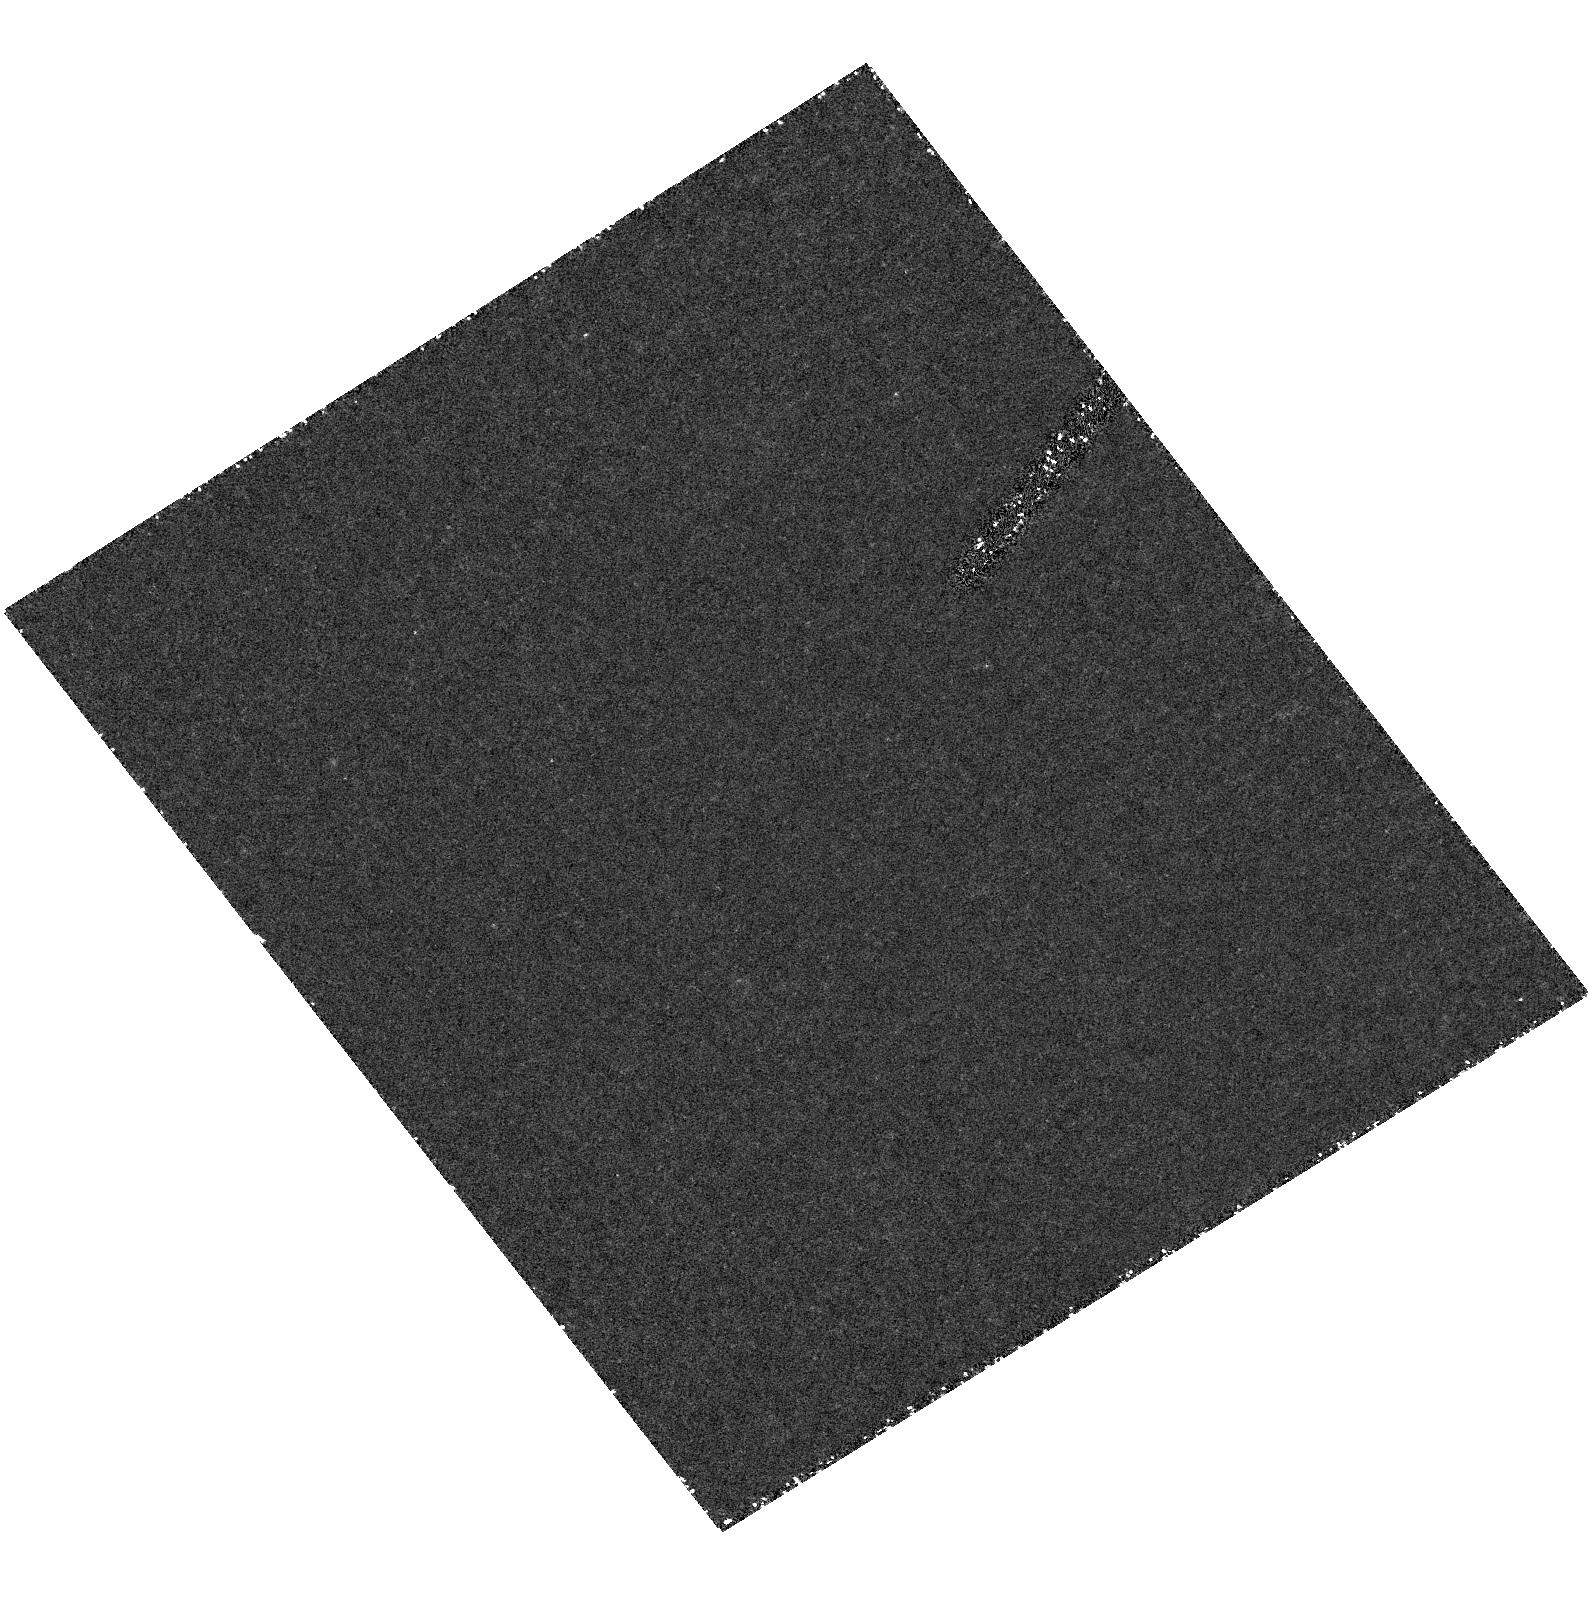
Target: B1450+333
Instrument: ACS/HRC
Filter: F330W
Exposure: 1.4 h
Observation ID: hst_9501_a4_acs_hrc_f330w_j8dfa4

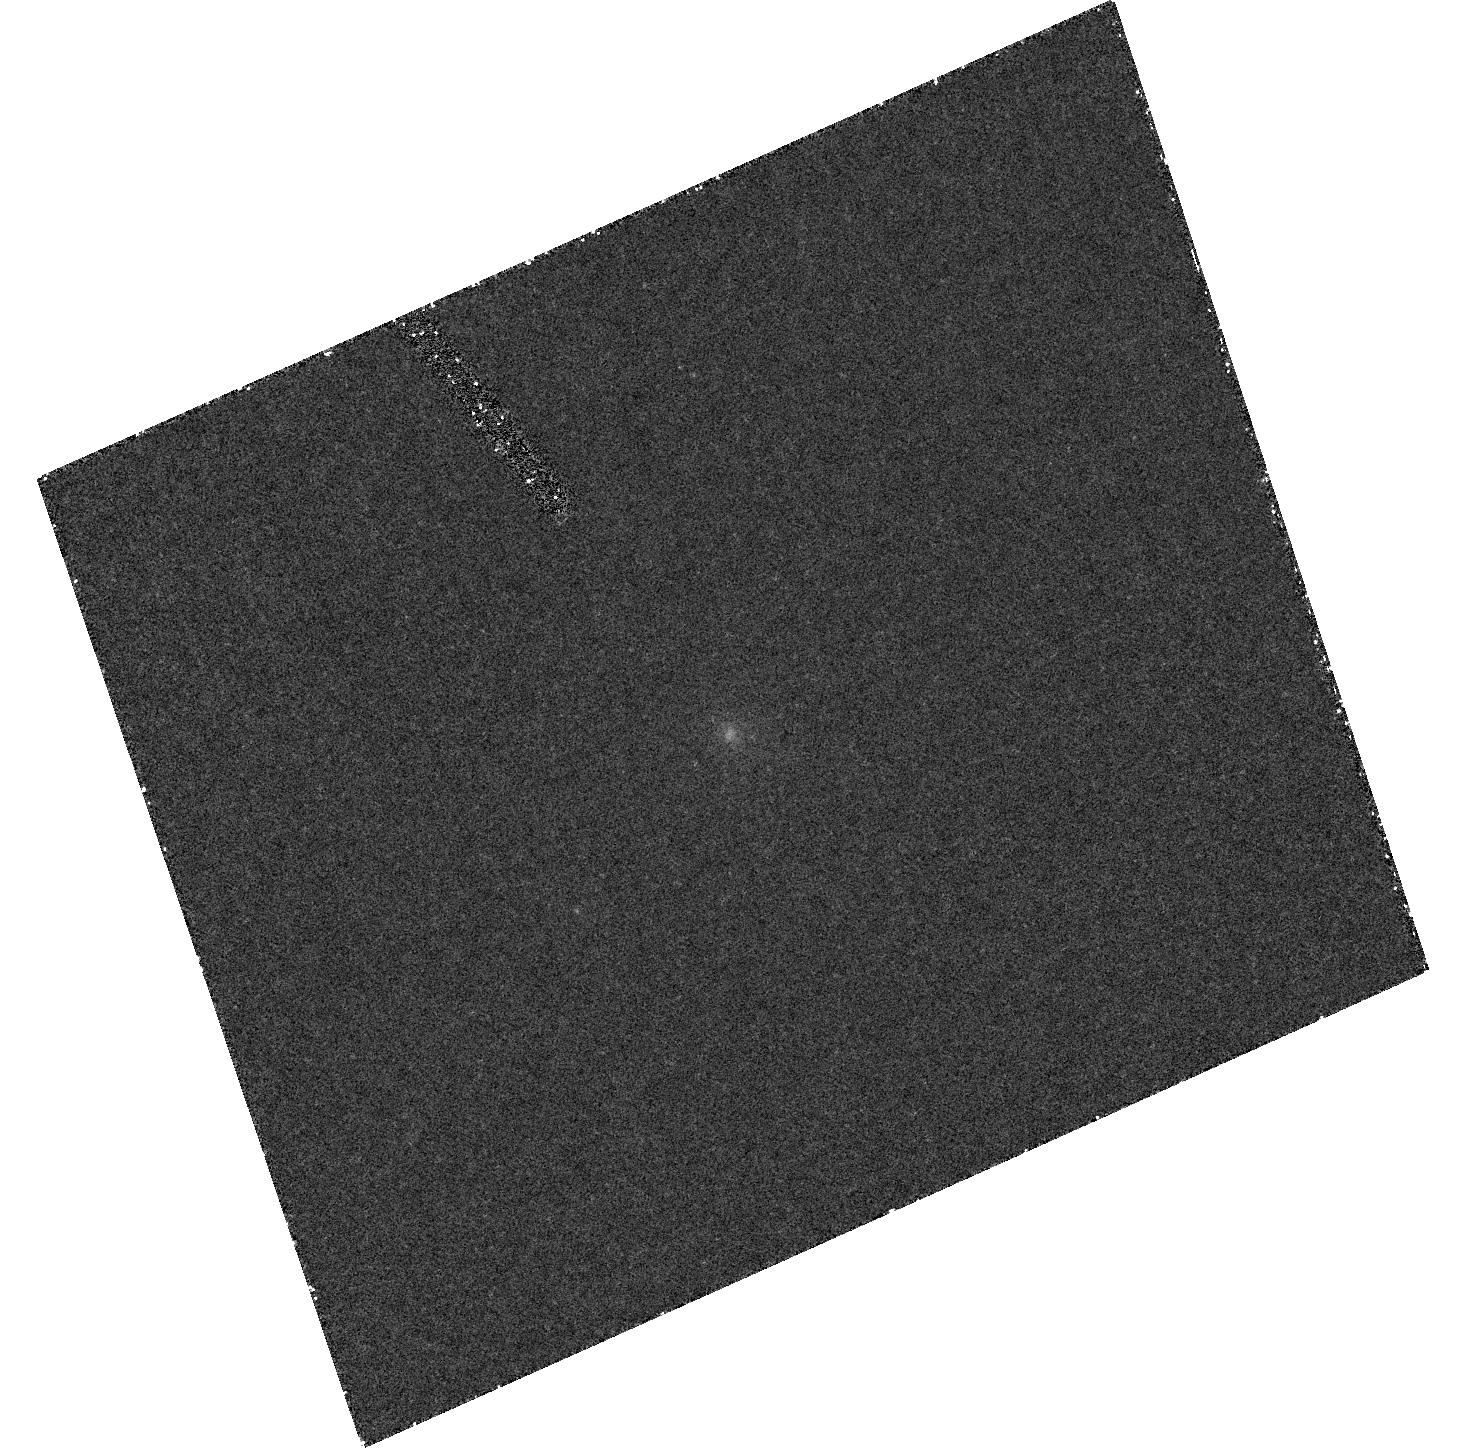
Target: B1245+676
Instrument: ACS/HRC
Filter: F330W
Exposure: 43 min
Observation ID: hst_9501_a3_acs_hrc_f330w_j8dfa3

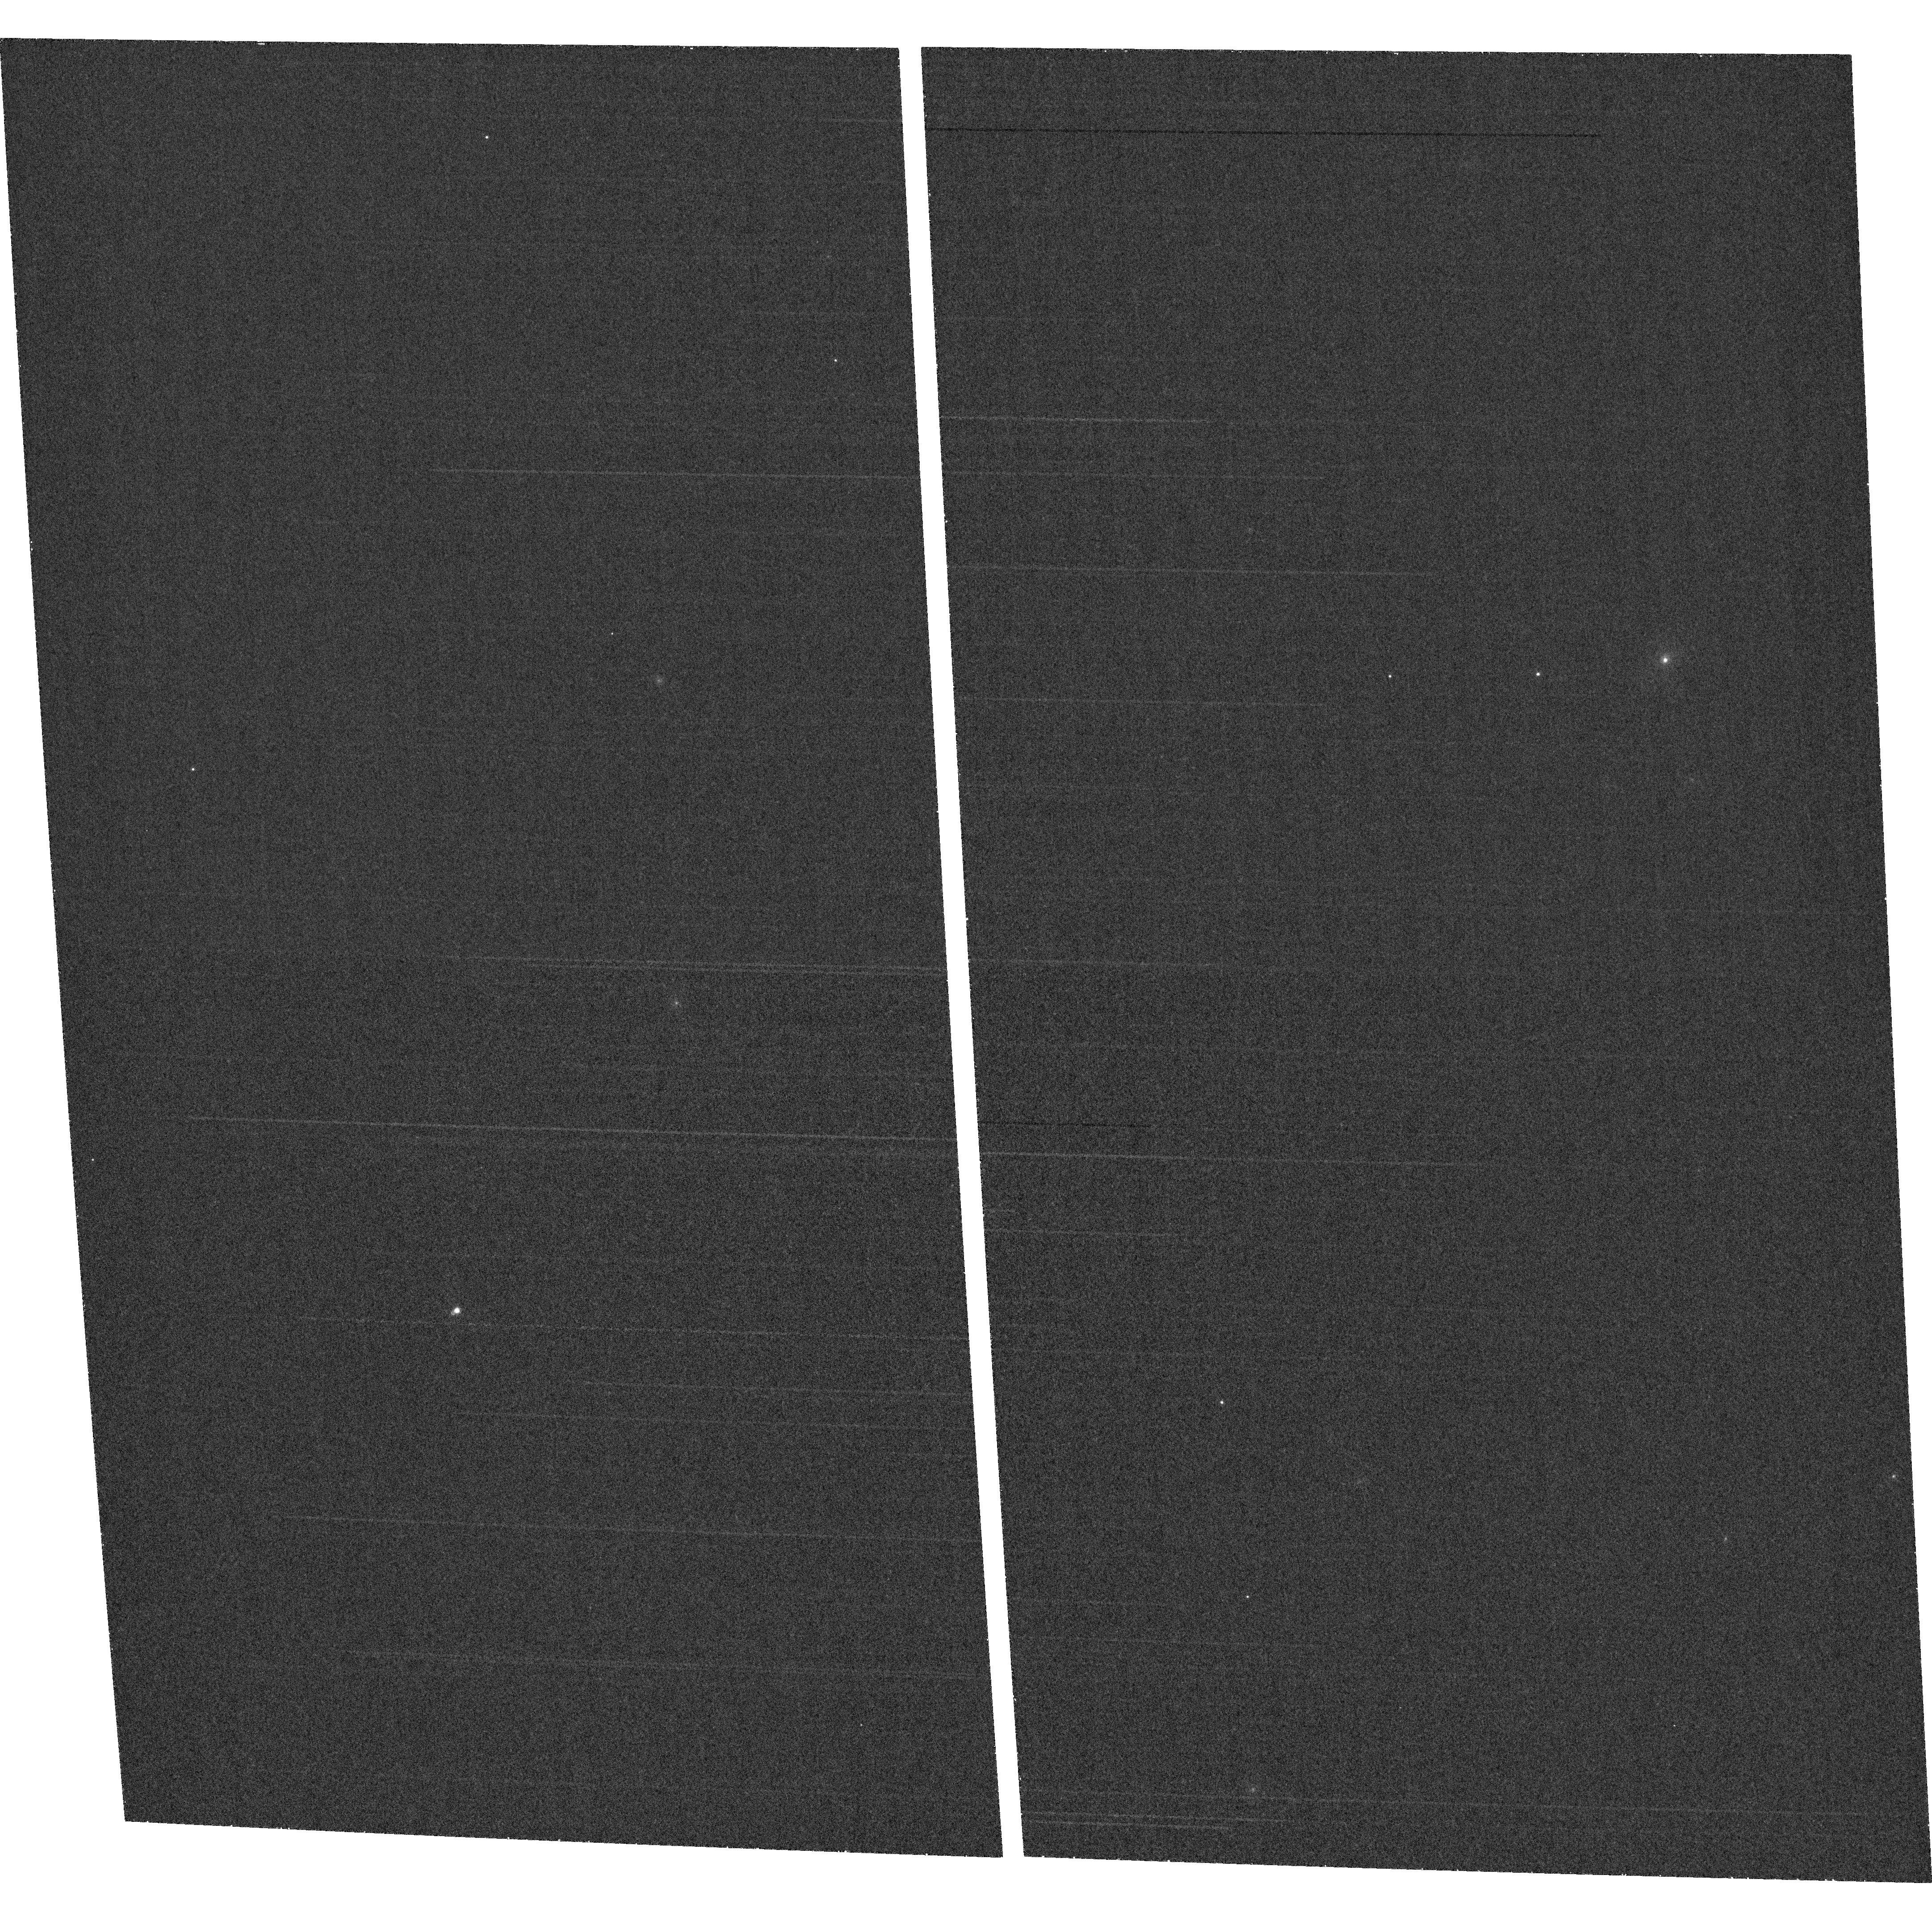
Target: field at RA 176.842°, Dec 35.019°
Instrument: ACS/WFC
Filter: F660N
Exposure: 30 min
Observation ID: hst_9501_a1_acs_wfc_f660n_j8dfa1

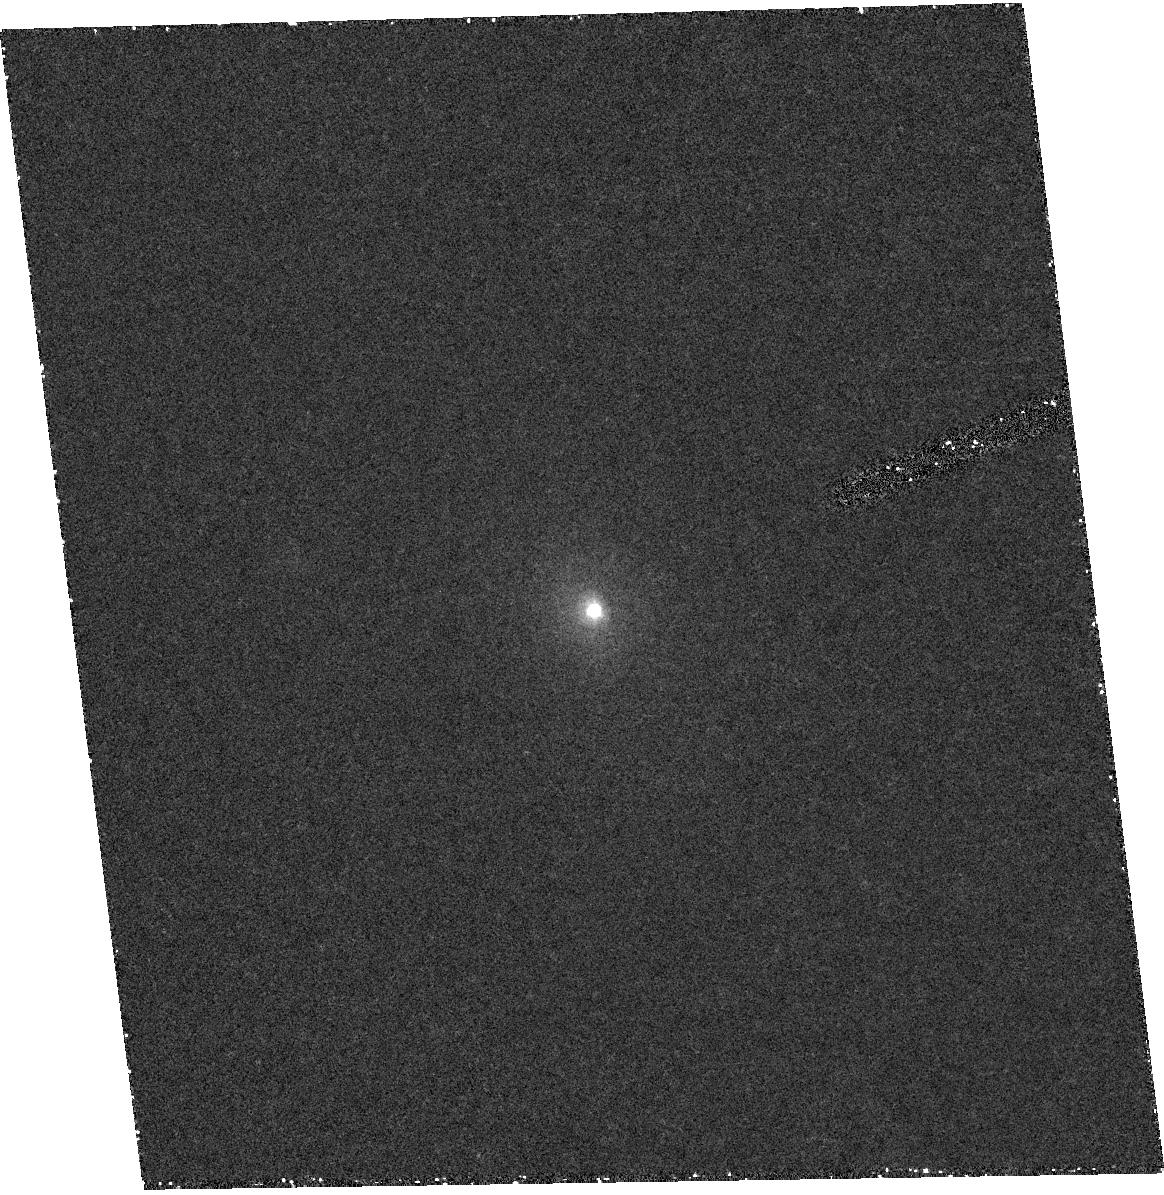
Target: B1144+352
Instrument: ACS/HRC
Filter: F330W
Exposure: 40 min
Observation ID: hst_9501_a1_acs_hrc_f330w_j8dfa1

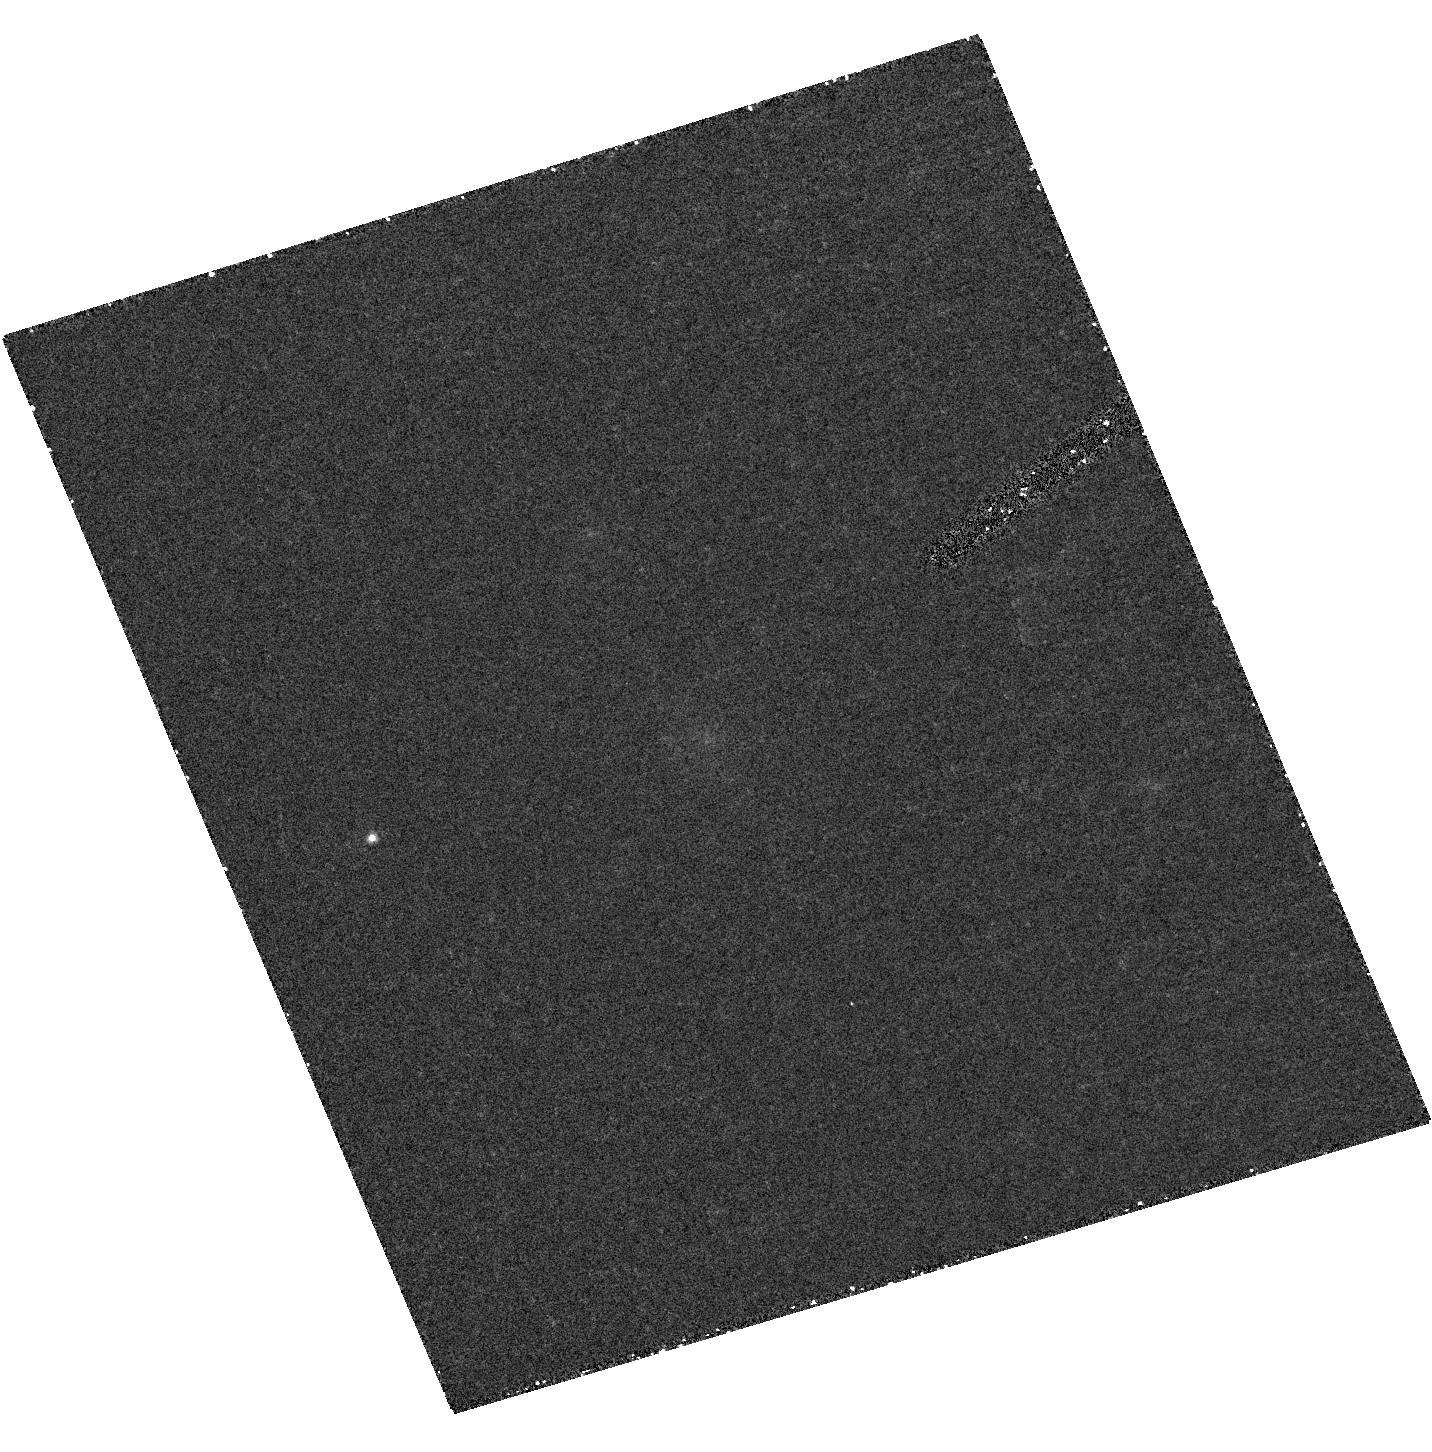
Target: 4C26.35
Instrument: ACS/HRC
Filter: F330W
Exposure: 40 min
Observation ID: hst_9501_52_acs_hrc_f330w_j8df52

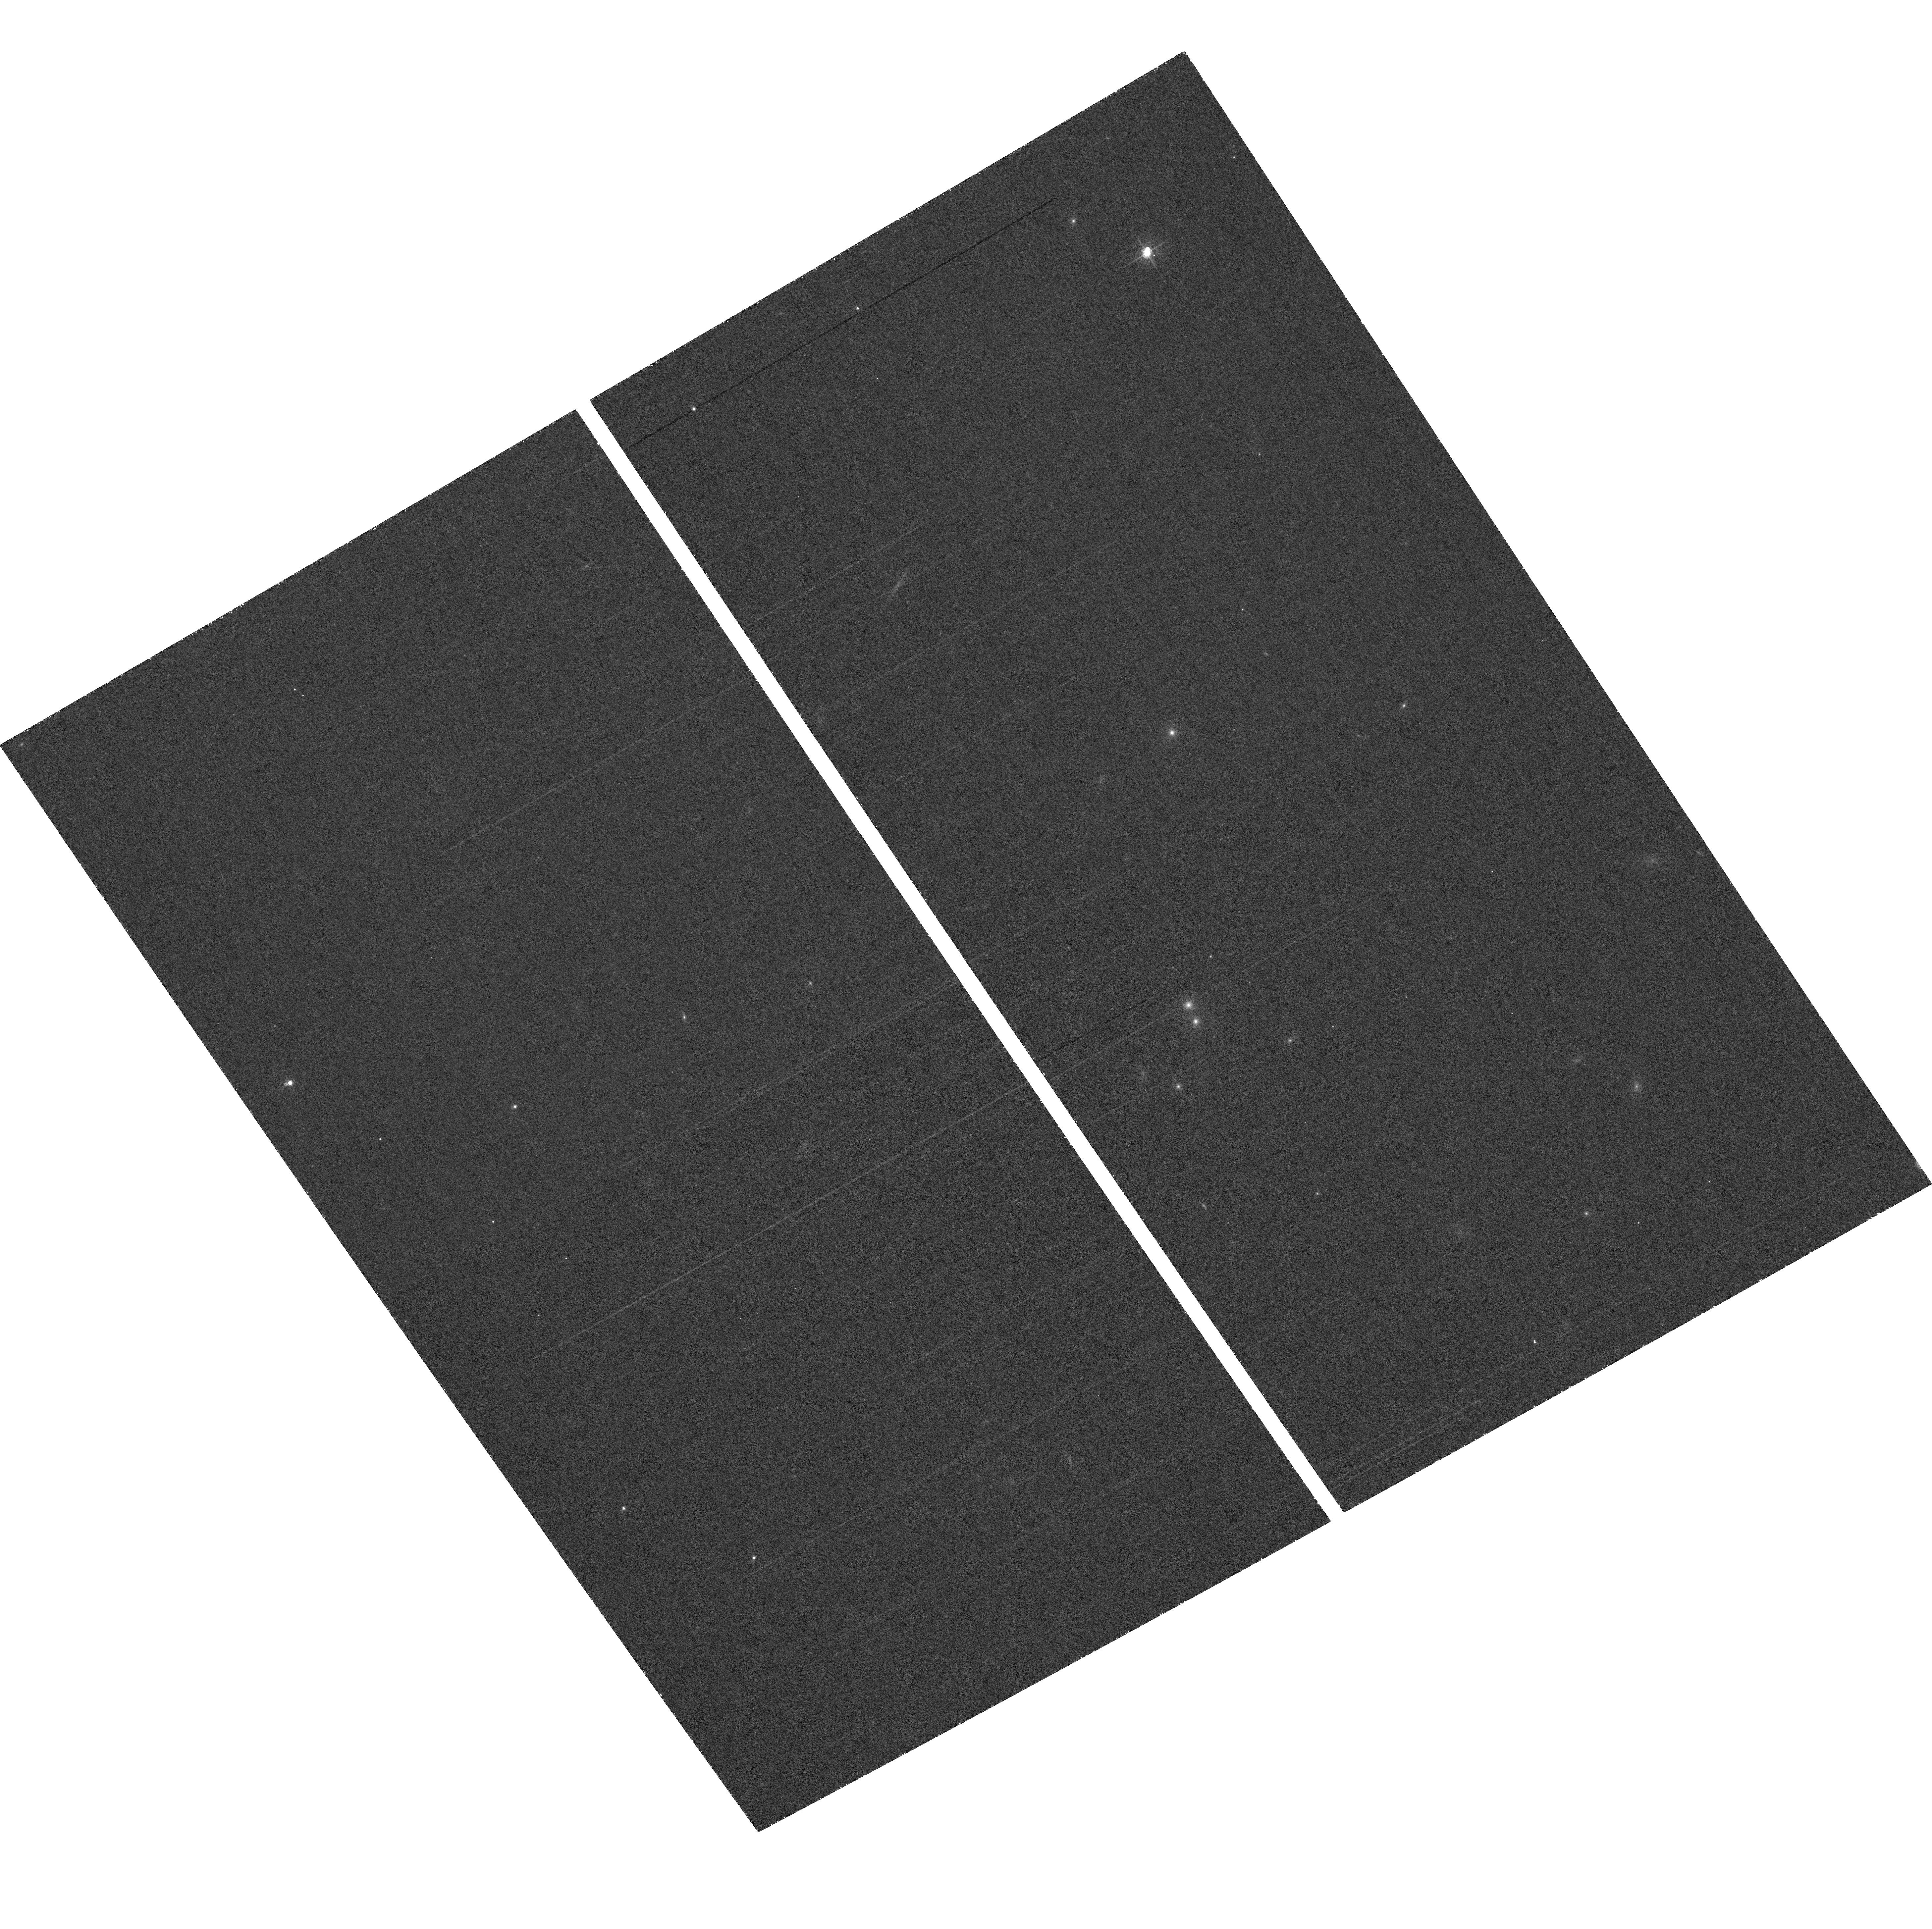
Target: field at RA 223.263°, Dec 33.148°
Instrument: ACS/WFC
Filter: F660N
Exposure: 1.3 h
Observation ID: hst_9501_a4_acs_wfc_f660n_j8dfa4

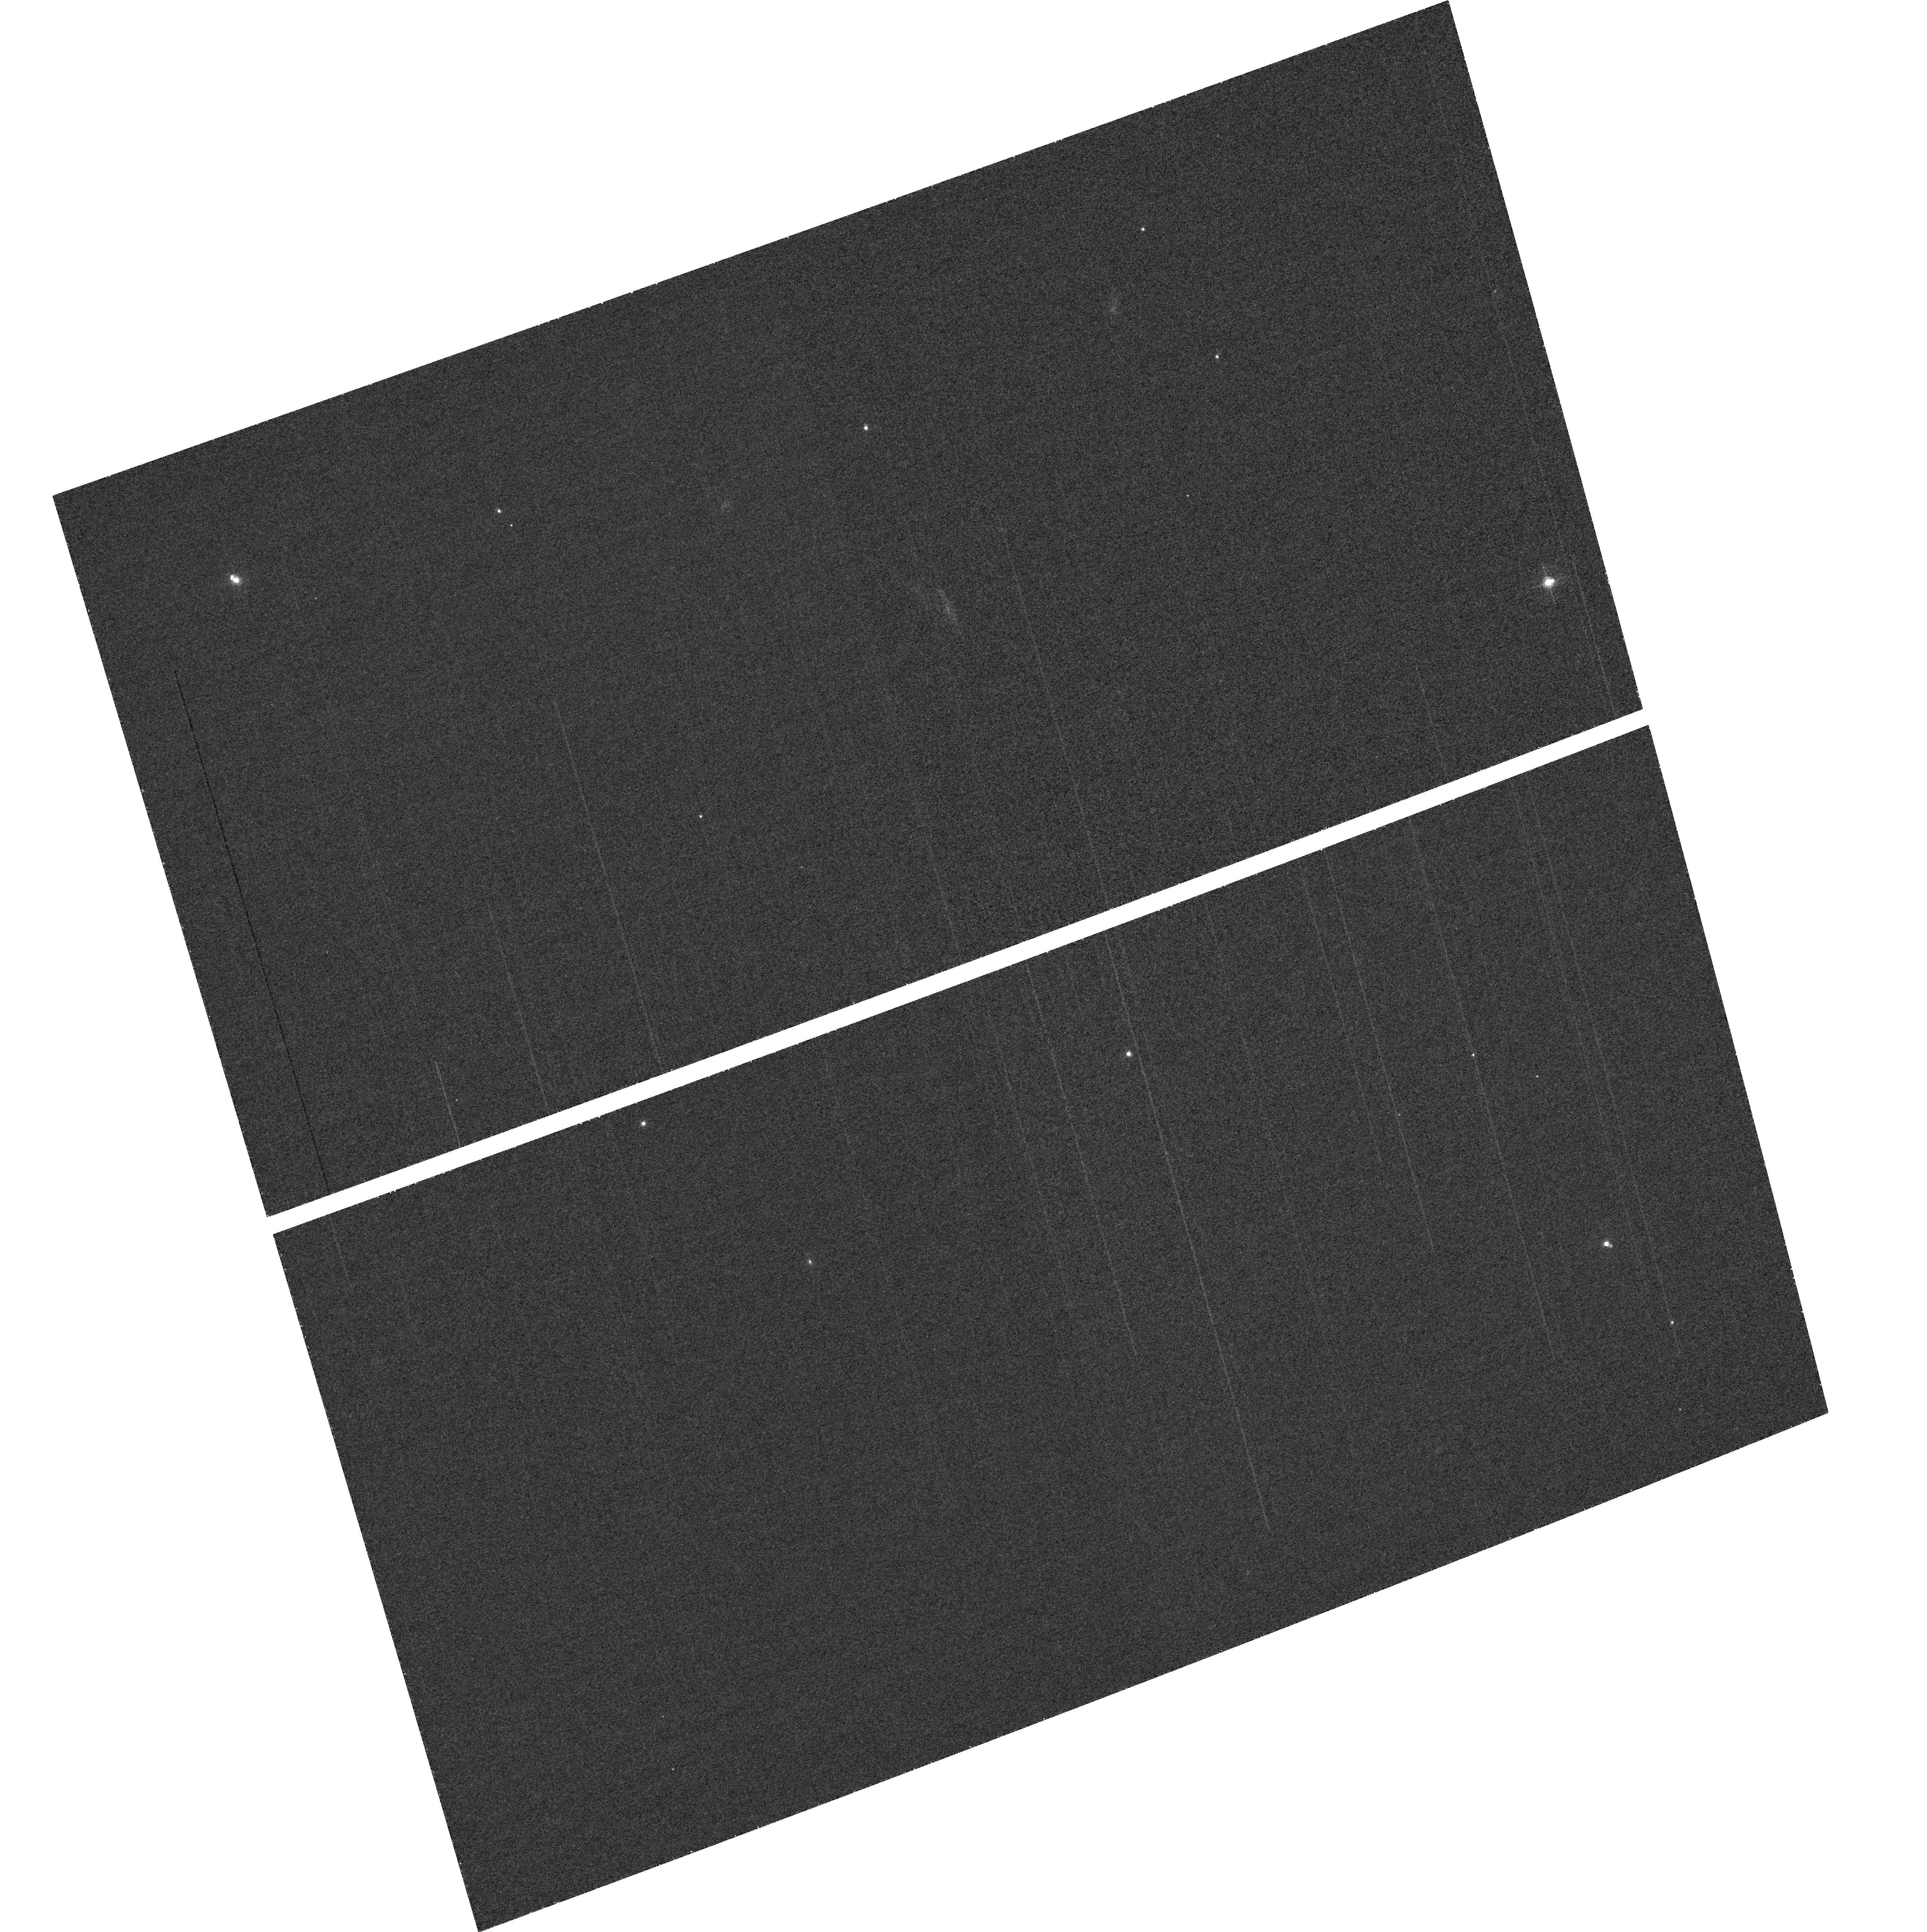
Target: field at RA 191.889°, Dec 67.388°
Instrument: ACS/WFC
Filter: F660N
Exposure: 34 min
Observation ID: hst_9501_a3_acs_wfc_f660n_j8dfa3

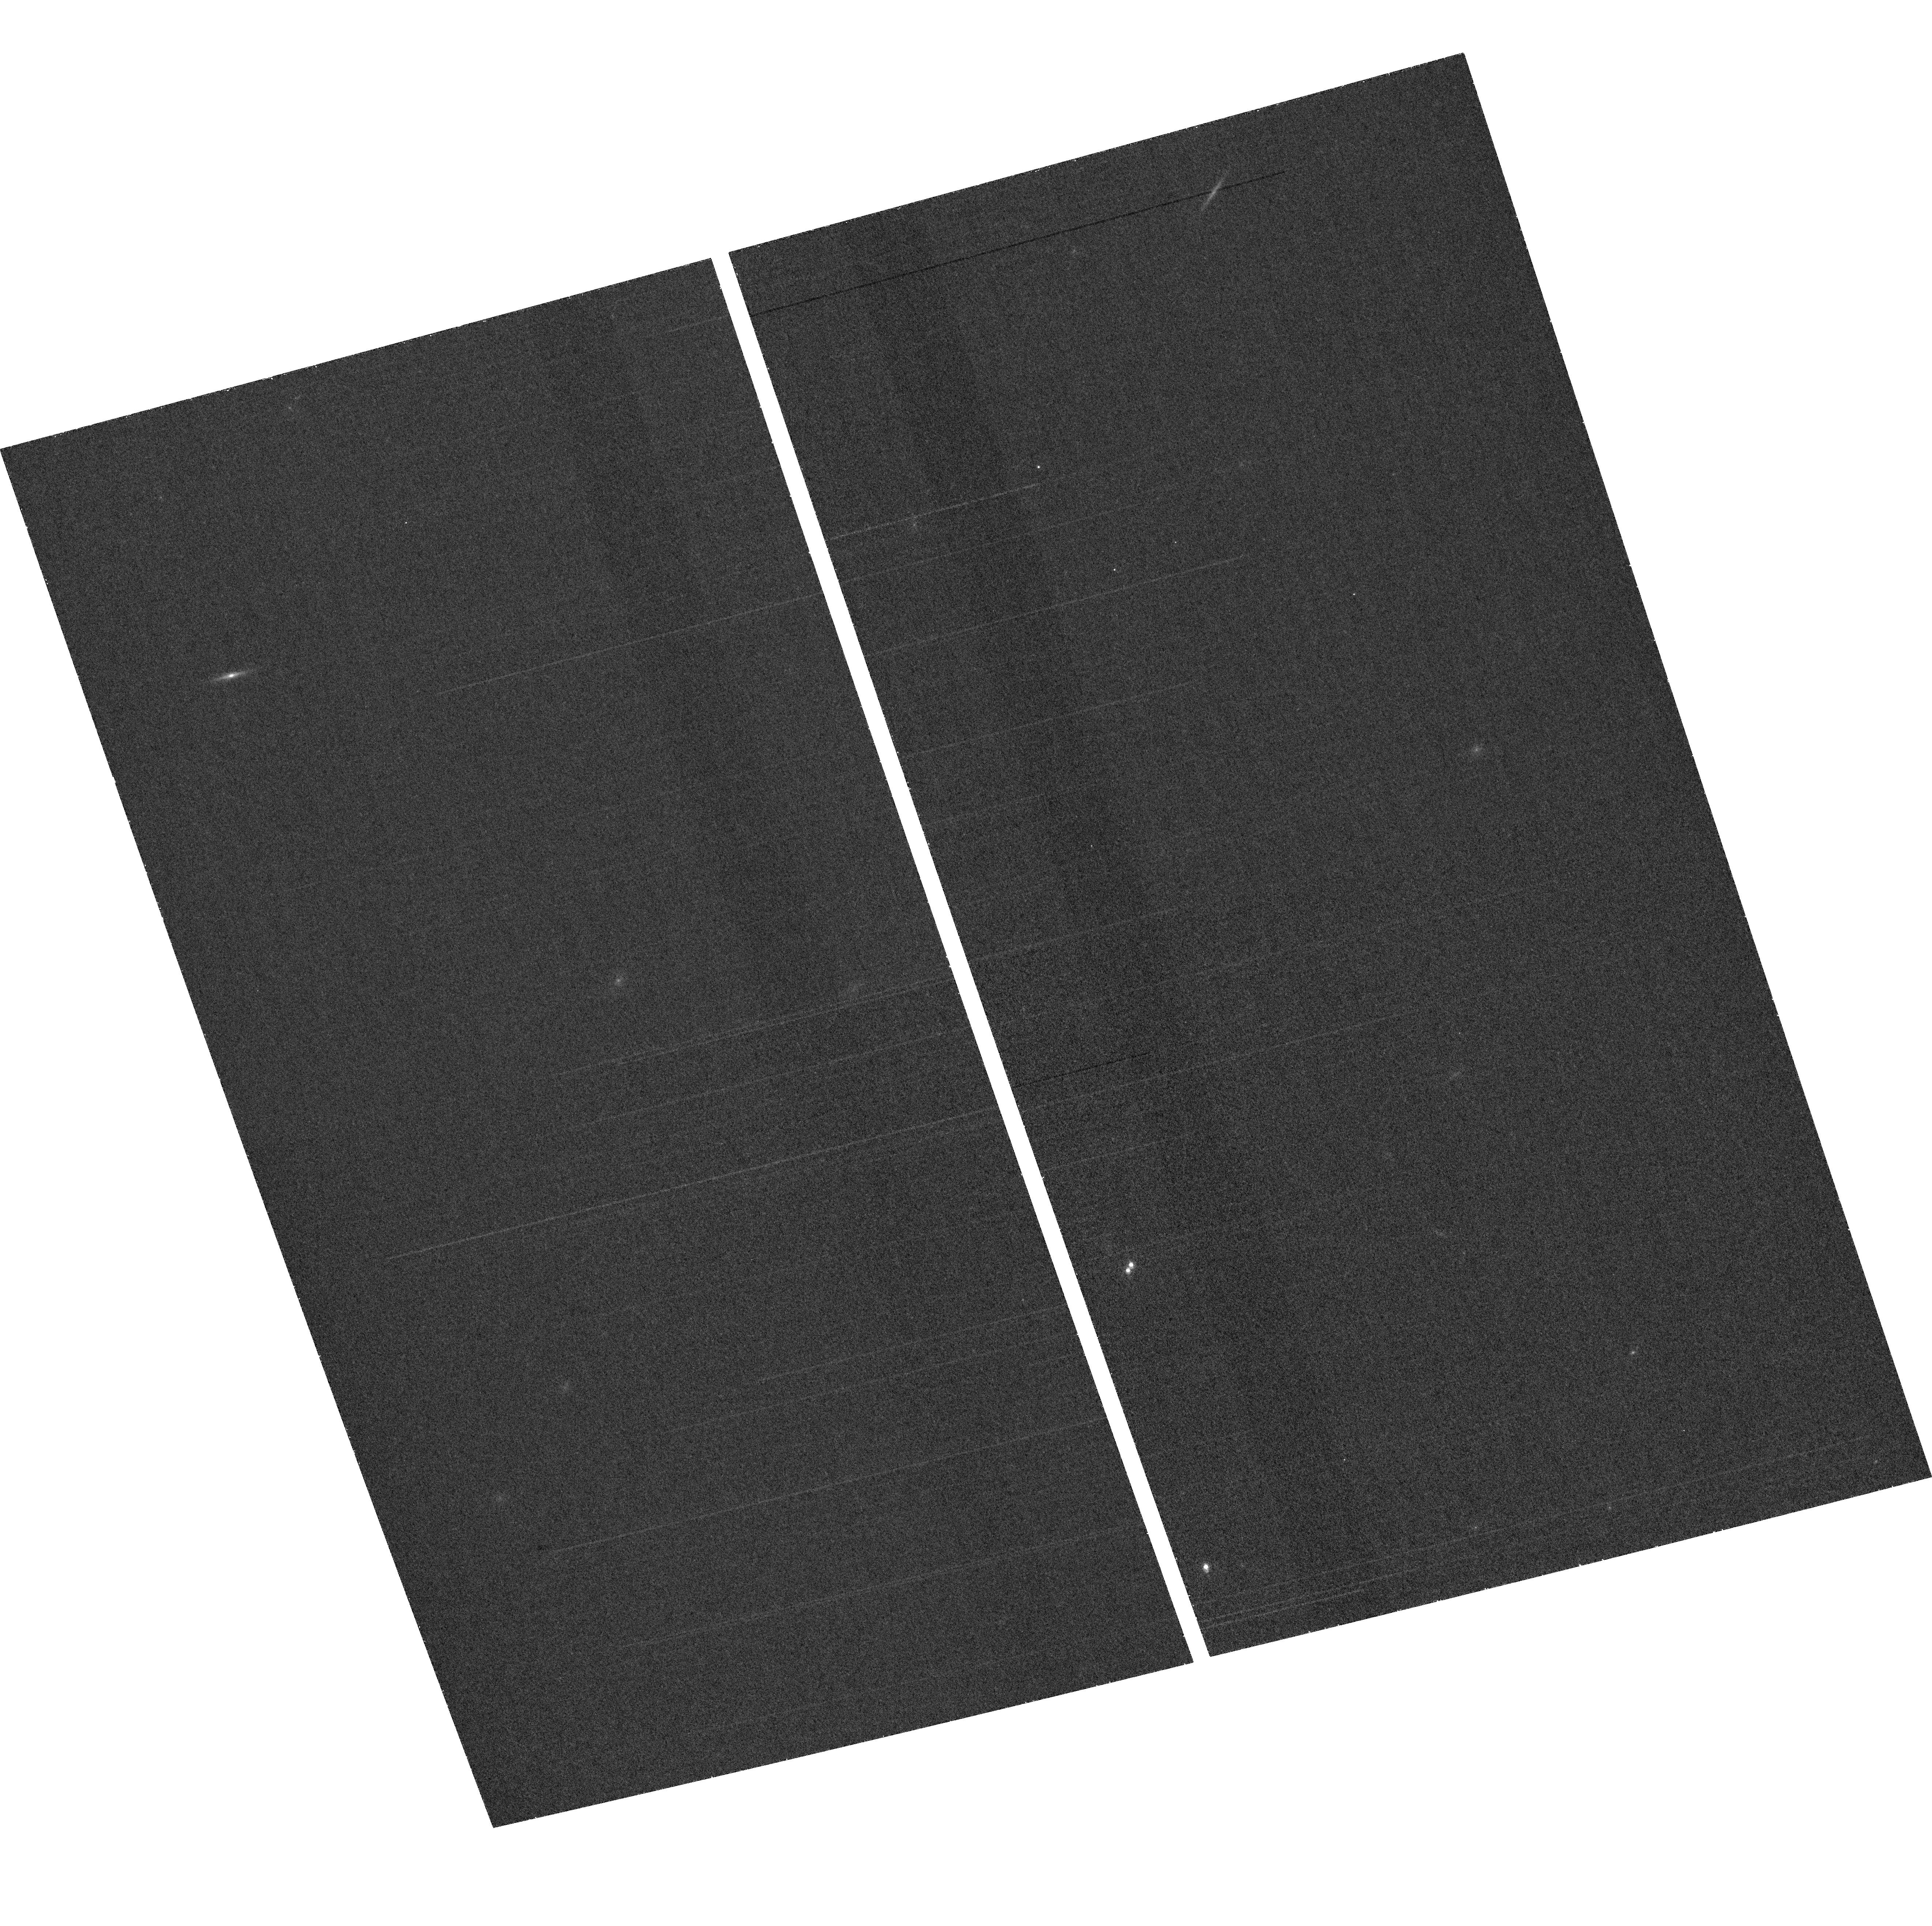
Target: field at RA 179.584°, Dec 26.353°
Instrument: ACS/WFC
Filter: F660N
Exposure: 30 min
Observation ID: hst_9501_52_acs_wfc_f660n_j8df52

Life Cycles of Radio Galaxies (PI: ODea, Christopher P.)

Now, for the first time, we can probe the duration of nuclear activity and its duty cycle and the relationship between the growth of the bulge (via a starburst) and the growth of the BH (via fueling the AGN). We have identified a class of powerful radio galaxy which displays both an outer `older' radio source as well as an inner `younger' radio source. These `double- doubles' are sources in which the current radio source is propagating outwards through the relic of the previous epoch of activity. In 3C 236 we found that repeated episodes of star formation and radio ejection were indeed temporally linked. We propose to obtain images of the host galaxies of 4 additional double-double radio galaxies in the NUV with STIS and the R band with ACS/HRC. The proposed HST observations will allow us to determine the existence of young star forming regions in these double-double sources. Follow up imaging and spectroscopy combined with our detailed radio imaging, will allow us to use the double-doubles to address critical questions concerning probe the relationship between star formation and AGN fueling, e.g., - Over what time scales do these processes occur ? -- are they short and intense or long and gradual ?